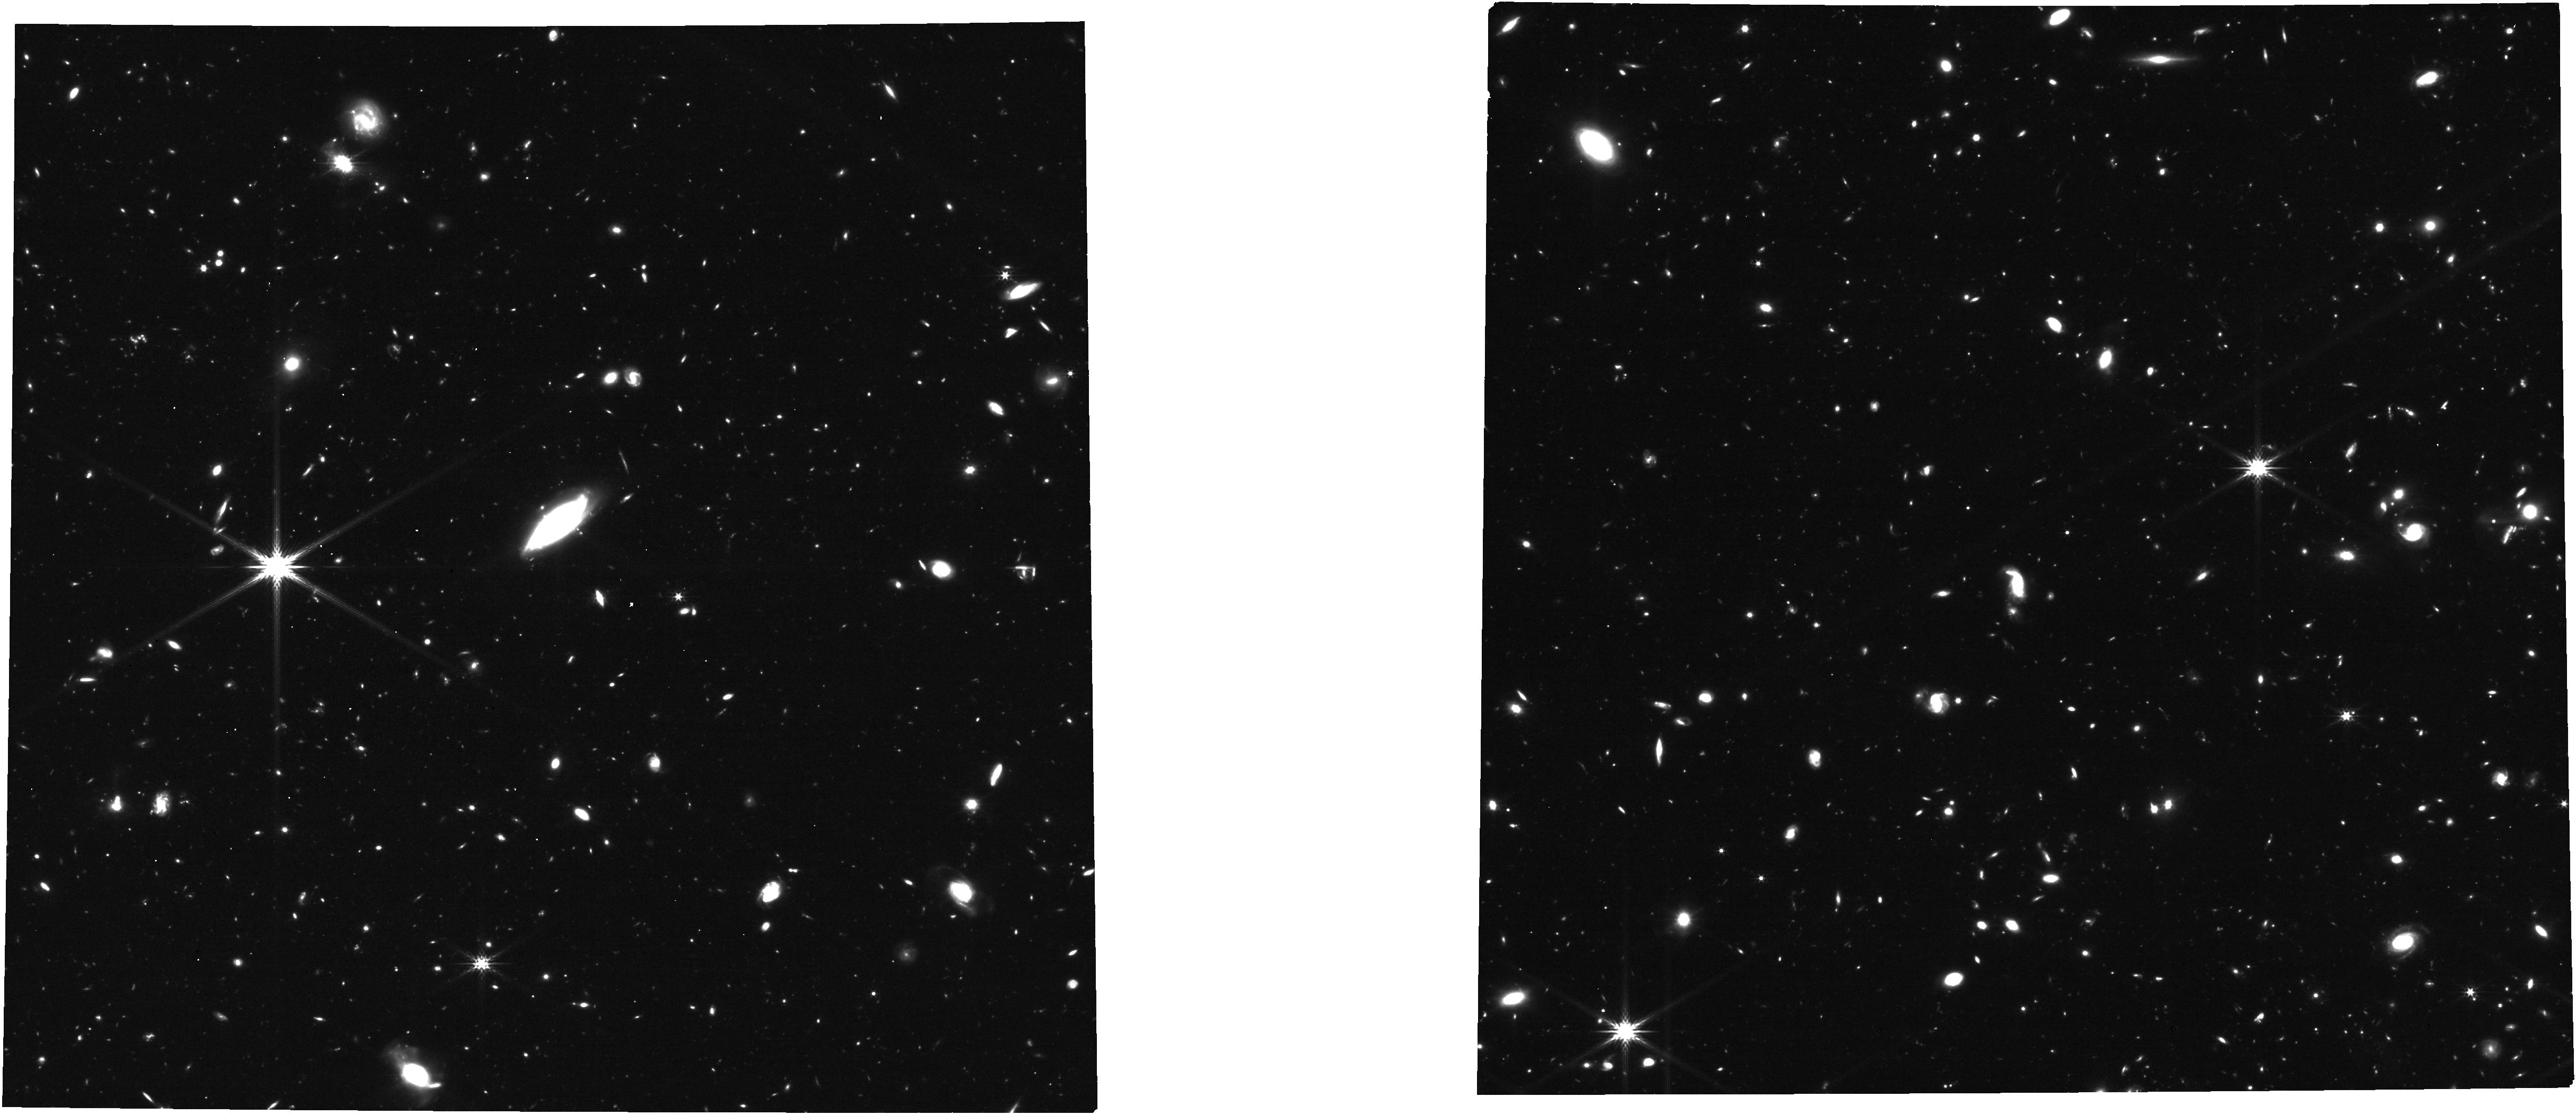
Target: QUASAR-SDSS-J0129-0035. Instrument: NIRCAM. Filter: F277W. Exposure: 1.4 h. Observation ID: jw01813-o005_t003_nircam_clear-f277w

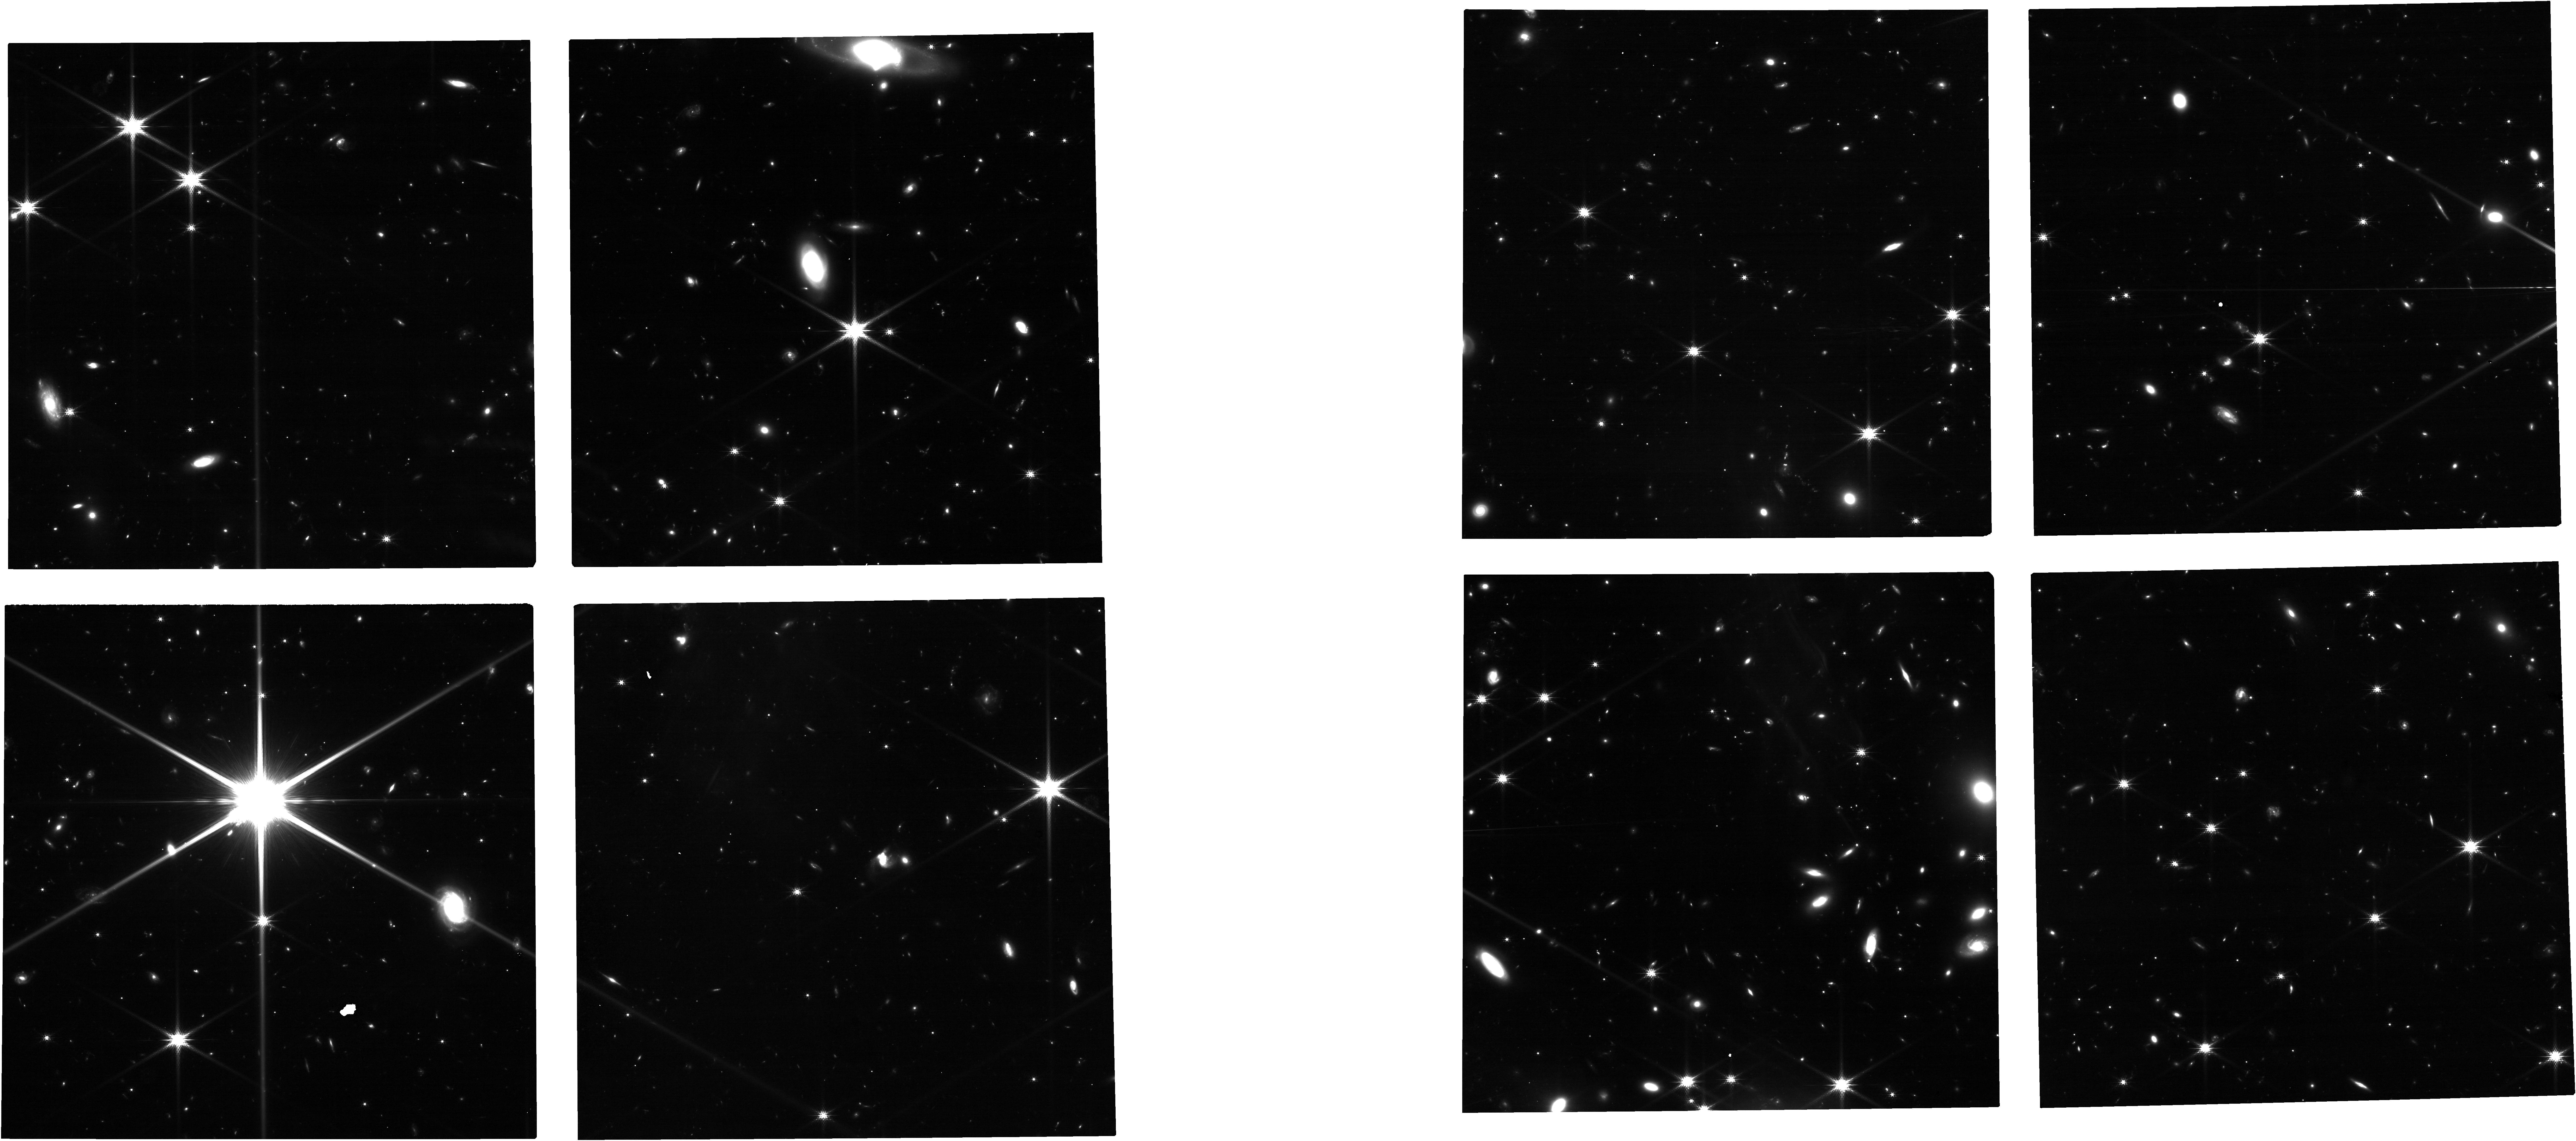
Target: QUASAR-SDSS-J2054-0005. Instrument: NIRCAM. Filter: F150W. Exposure: 2.1 h. Observation ID: jw01813-o001_t002_nircam_clear-f150w

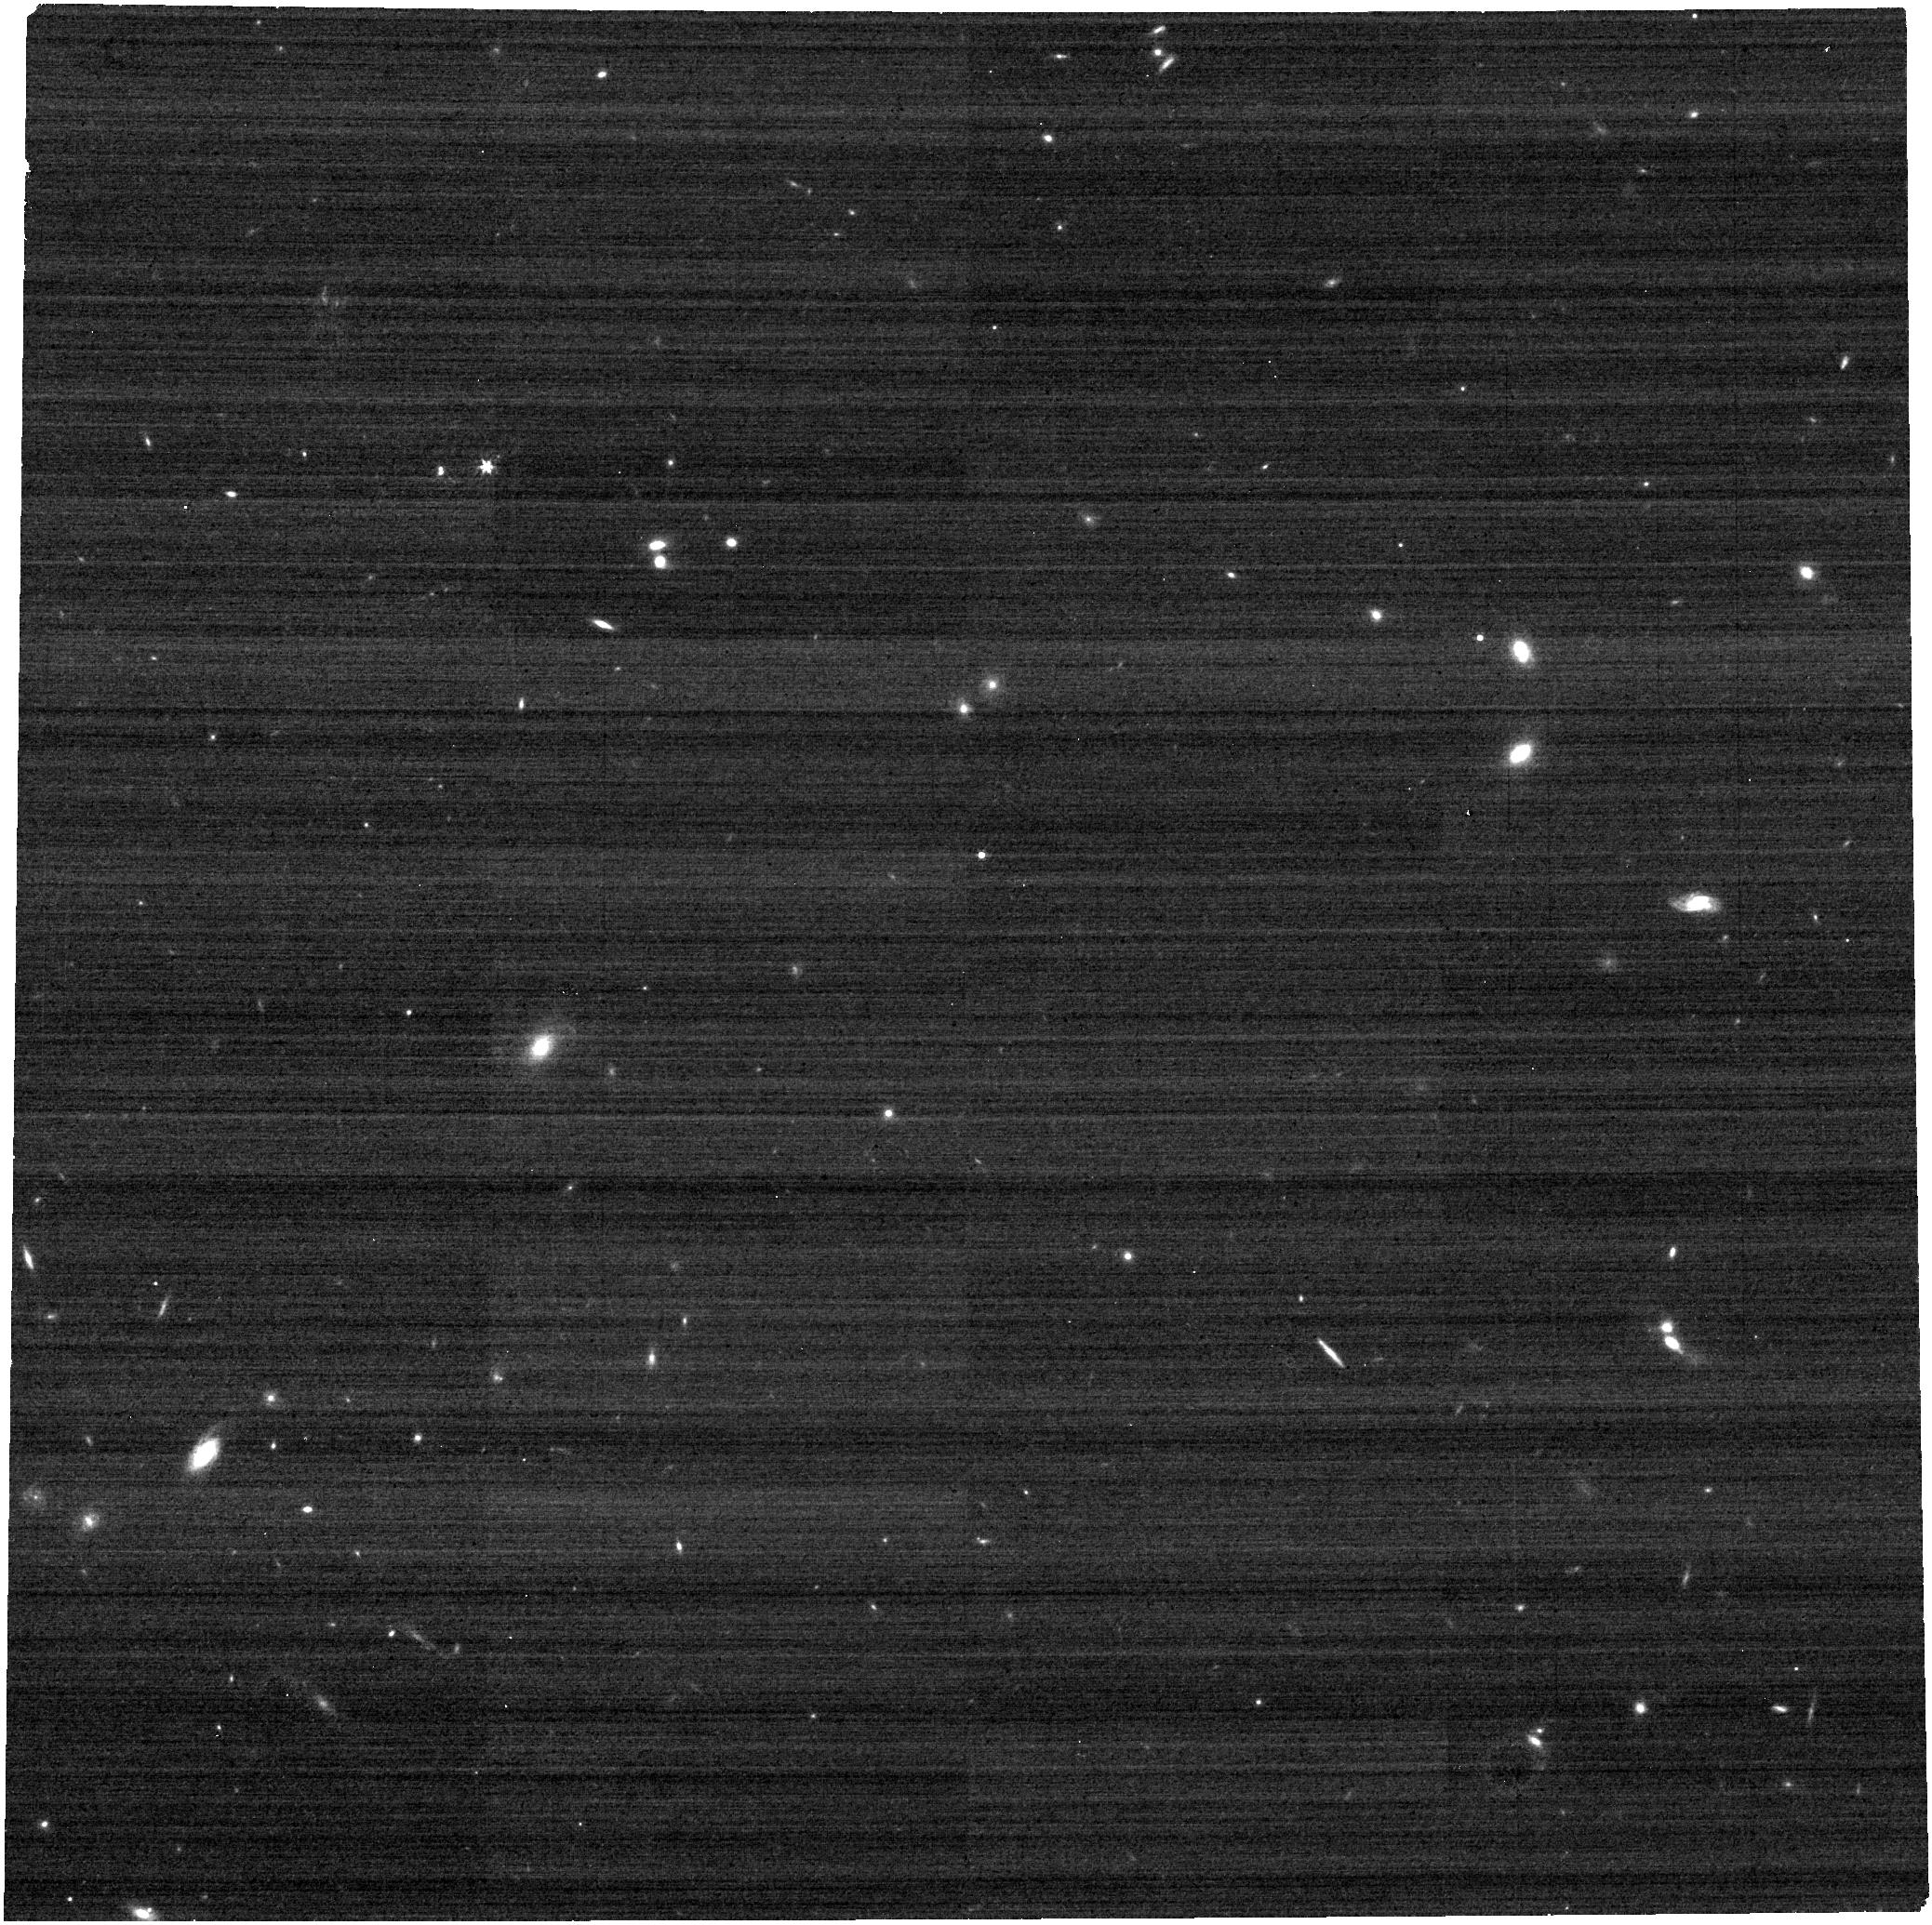
Target: PSF-STAR-SDSS-J0101+0007. Instrument: NIRCAM. Filter: F277W. Exposure: 9 min. Observation ID: jw01813-o004_t010_nircam_clear-f277w

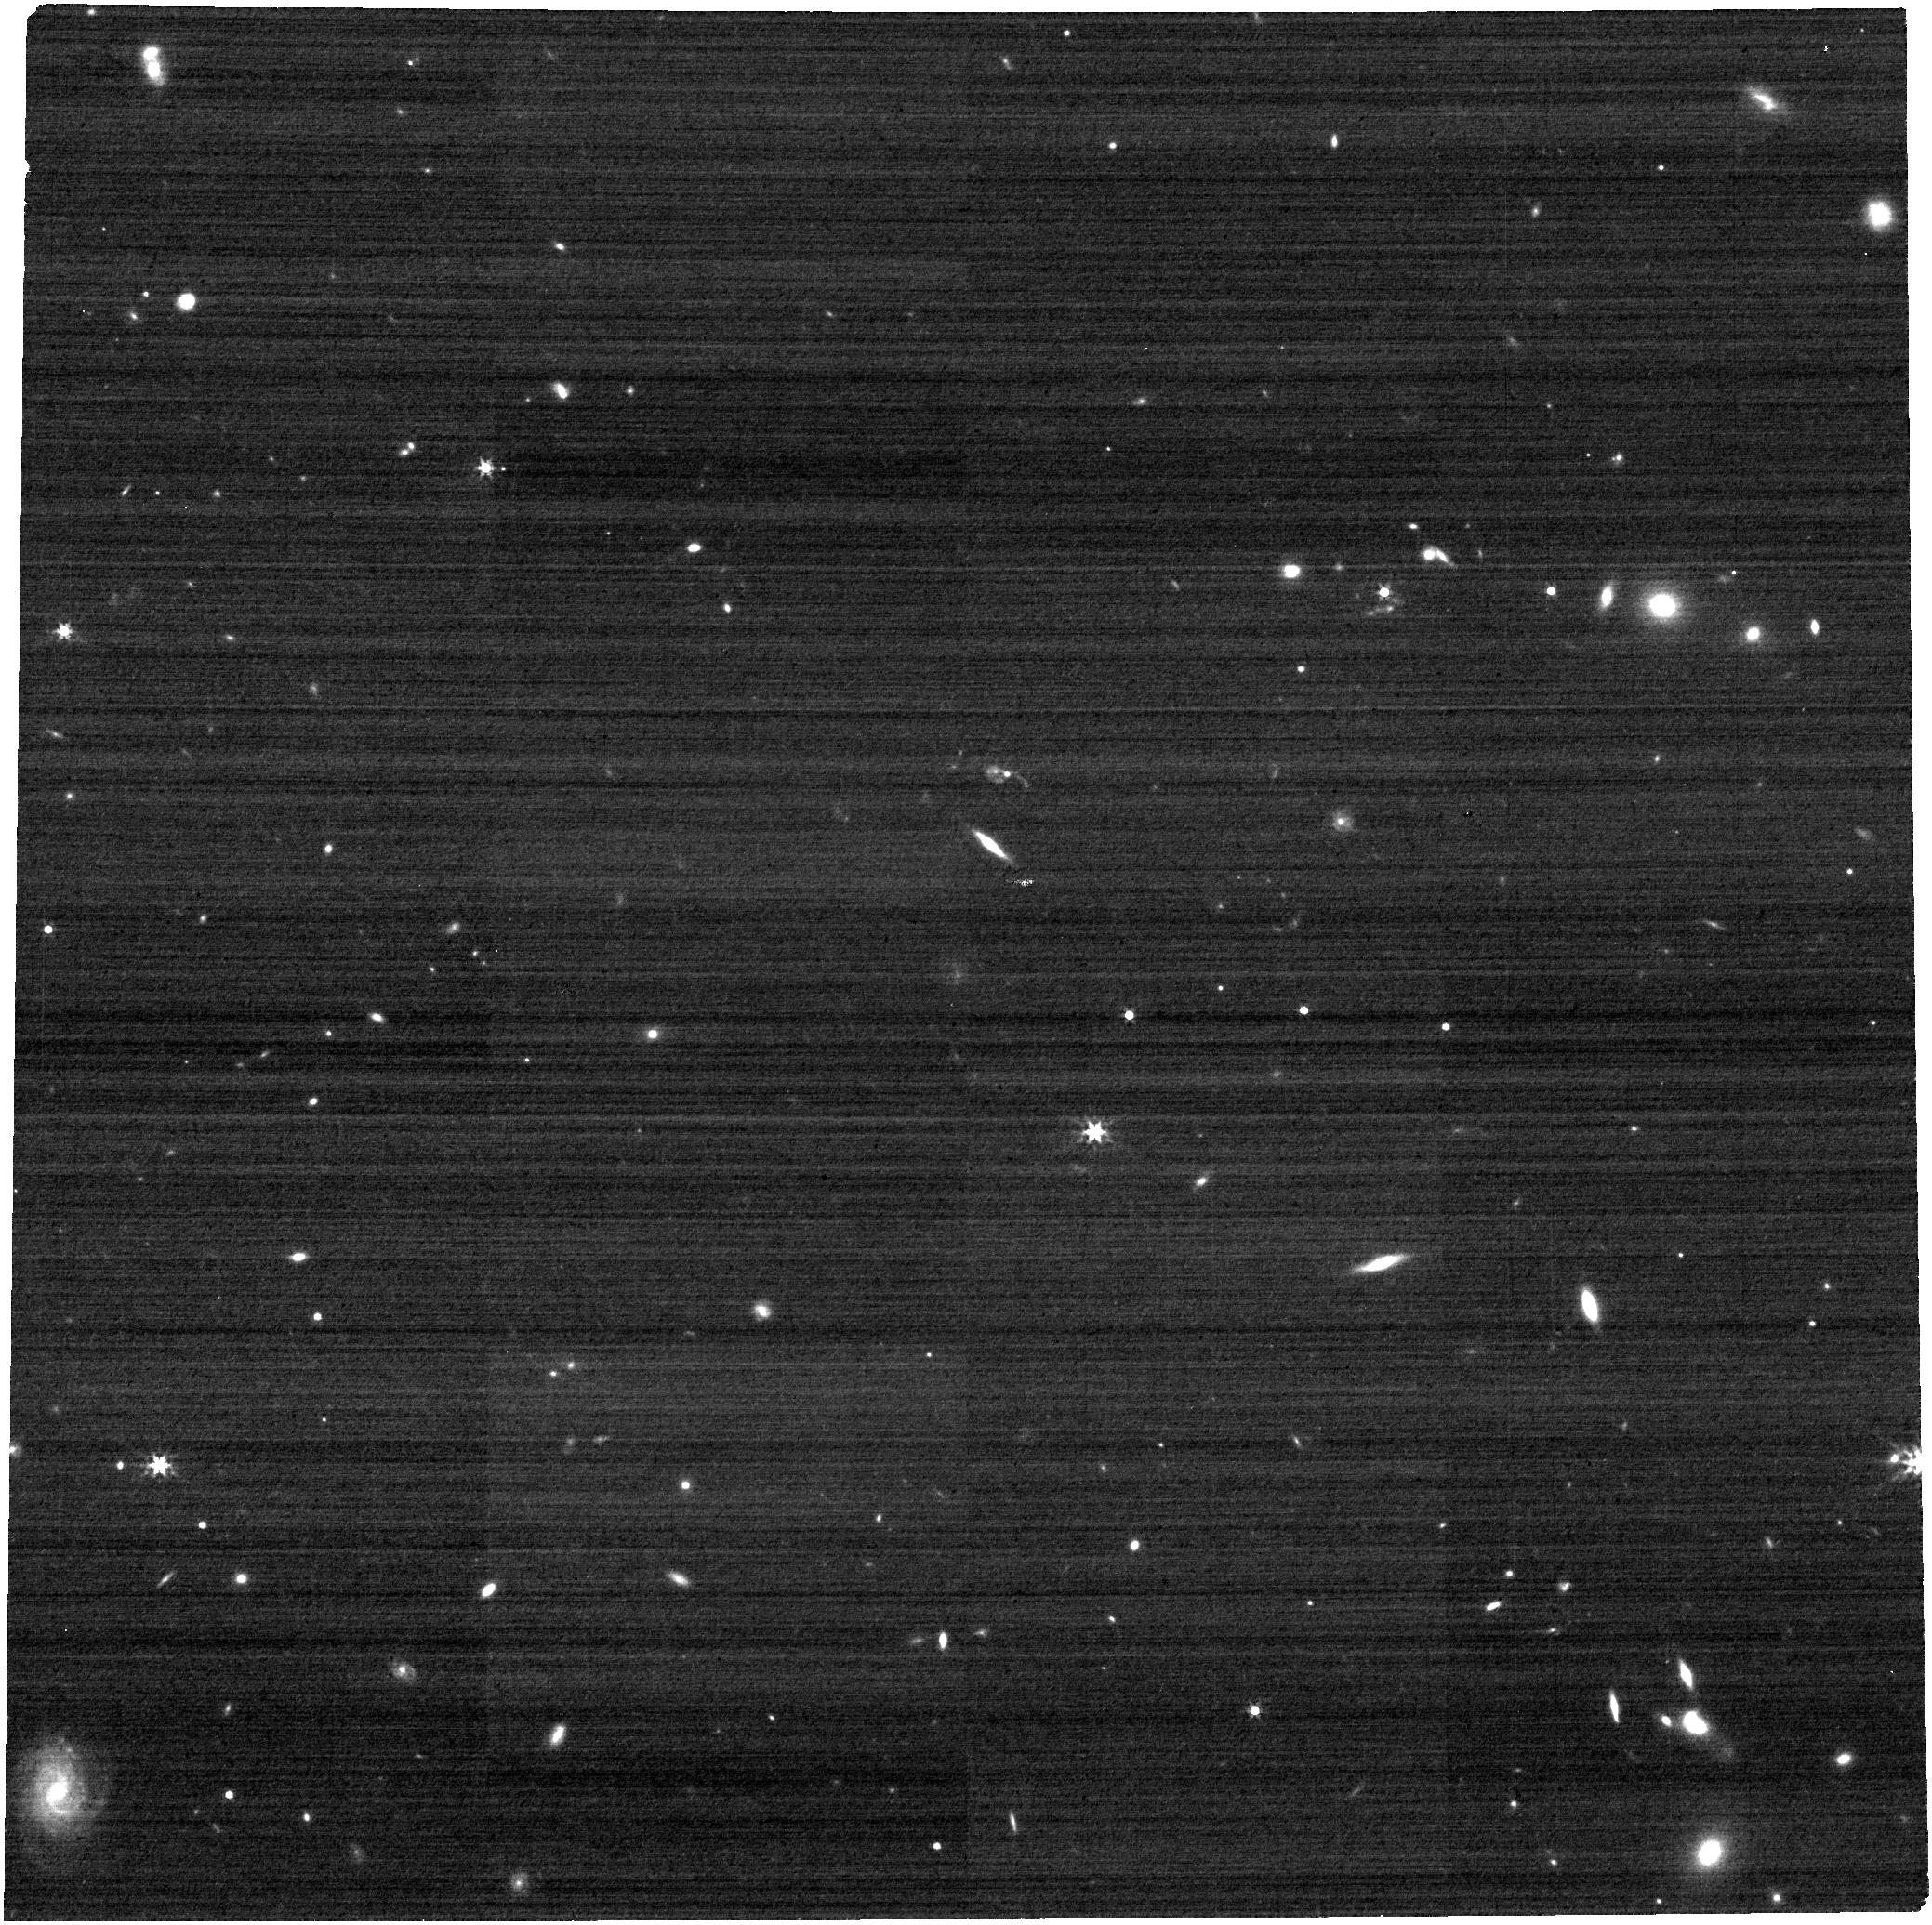
Target: PSF-STAR-SDSS-J2130+0028. Instrument: NIRCAM. Filter: F356W. Exposure: 9 min. Observation ID: jw01813-o002_t008_nircam_clear-f356w

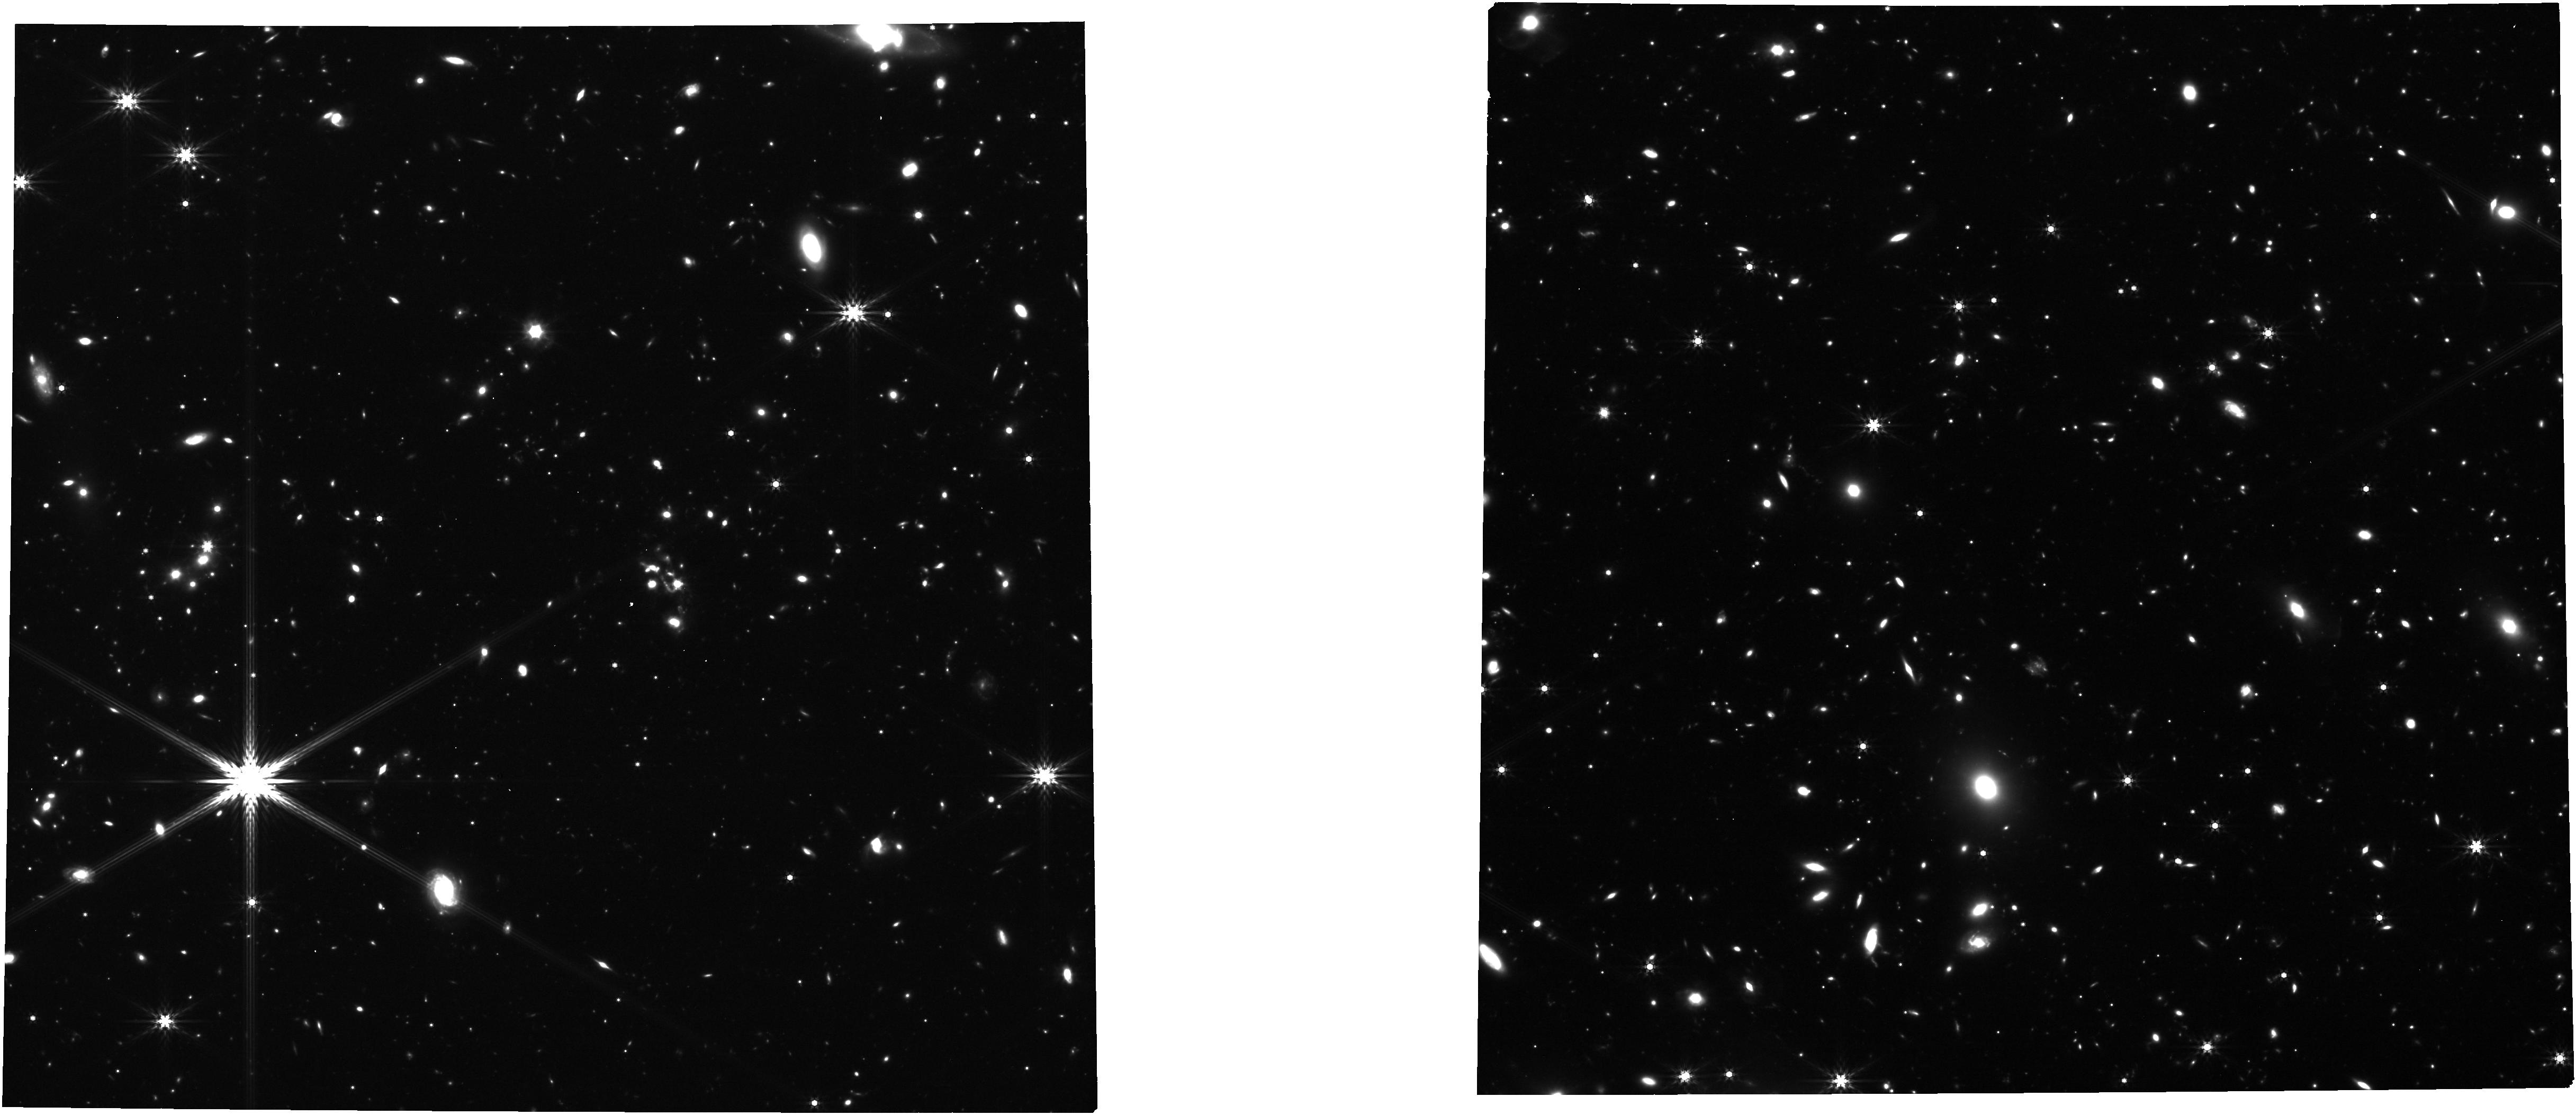
Target: QUASAR-SDSS-J2054-0005. Instrument: NIRCAM. Filter: F444W. Exposure: 1.4 h. Observation ID: jw01813-o001_t002_nircam_clear-f444w

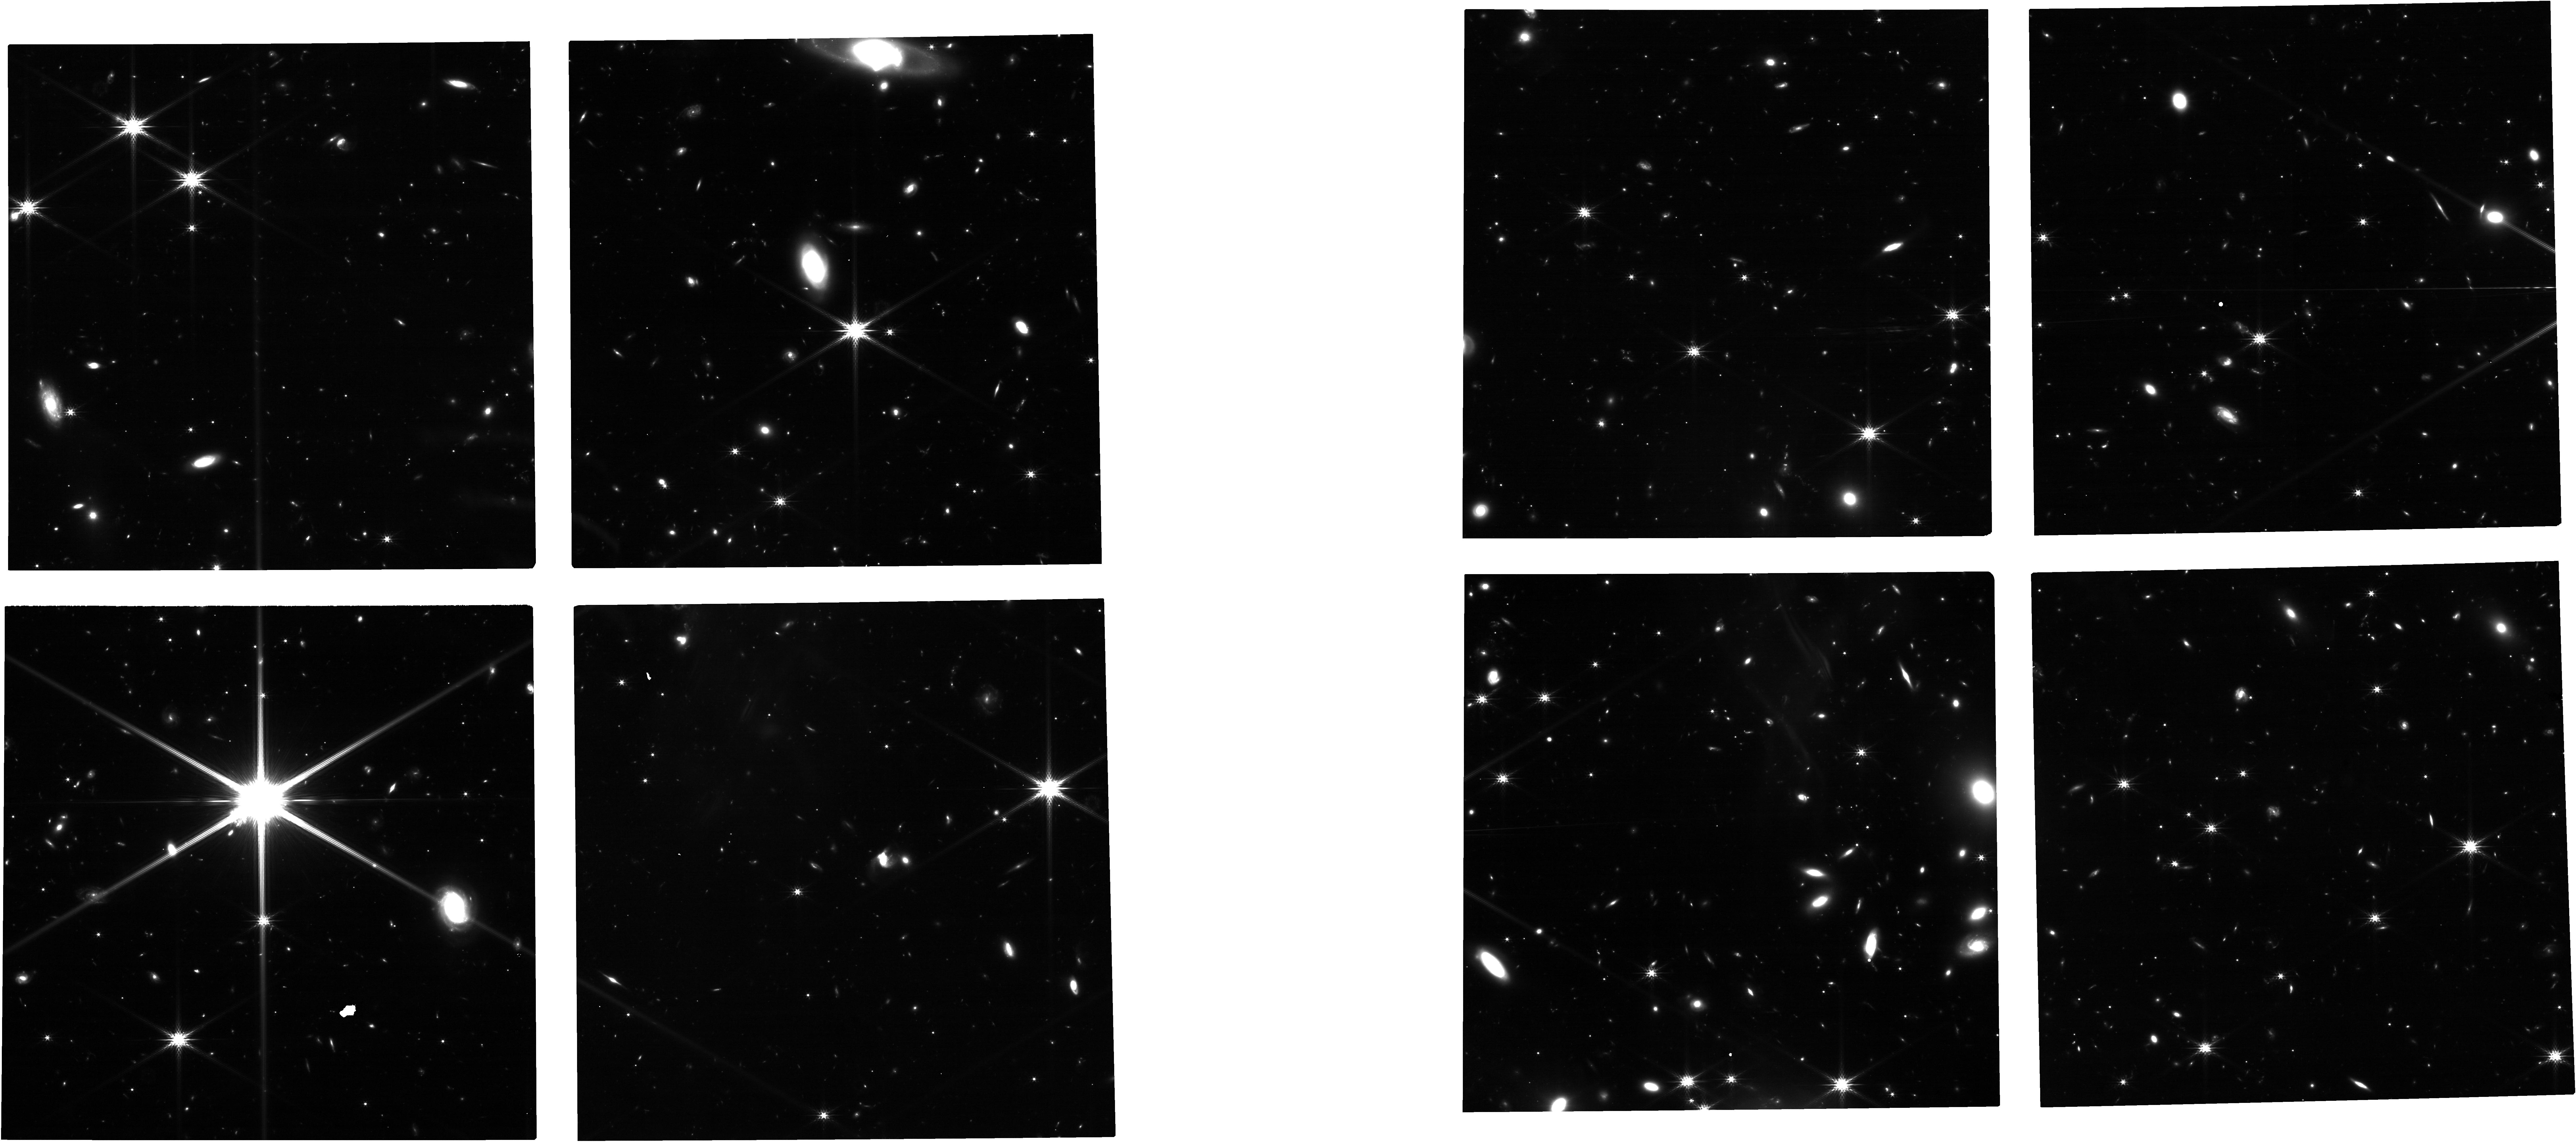
Target: QUASAR-SDSS-J2054-0005. Instrument: NIRCAM. Filter: F200W. Exposure: 2.1 h. Observation ID: jw01813-o001_t002_nircam_clear-f200w

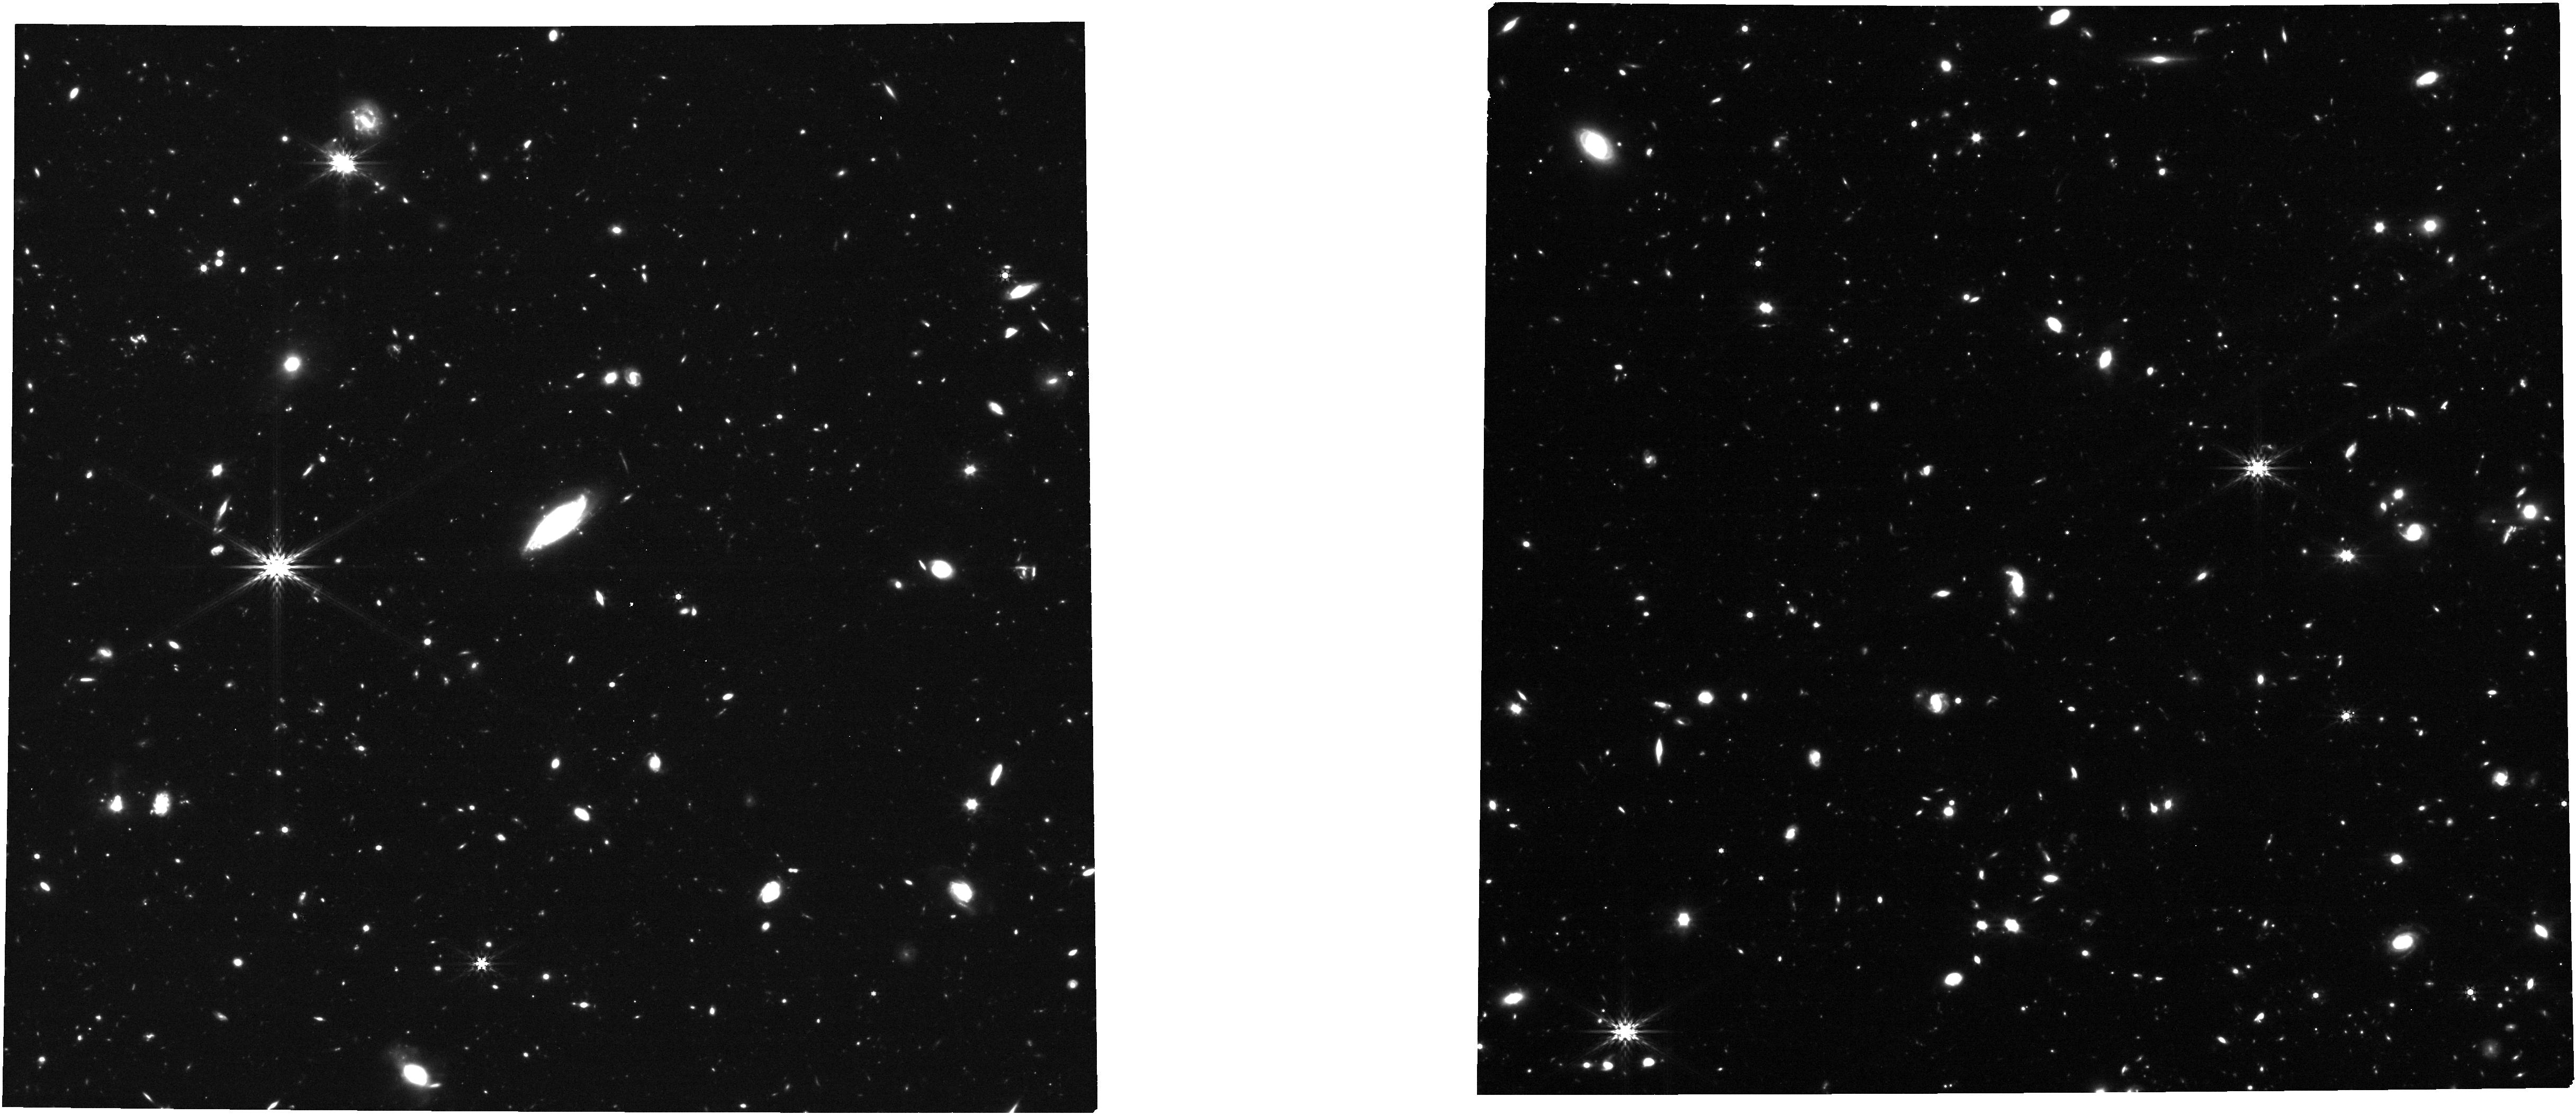
Target: QUASAR-SDSS-J0129-0035. Instrument: NIRCAM. Filter: F444W. Exposure: 1.4 h. Observation ID: jw01813-o005_t003_nircam_clear-f444w

Unveiling Stellar Light from Host Galaxies of z~6 Quasars (PI: Marshall, Madeline)

We propose to observe two z~6 quasars with NIRCam to prove the detectability of their host galaxies. High-z quasars outshine their hosts at rest frame UV/optical wavelengths. Observing the underlying host galaxy emission has eluded HST, even with advanced PSF-modelling techniques. However, detailed simulations predict that the improved resolution of JWST/NIRCam will result in successful detections of these host galaxies for the first time, with our observational strategy predicted to yield optimal detections. The two quasars selected for this pilot program were comprehensively studied with HST and ALMA, and are expected to have relatively low contrast between the quasar and host, improving detectability. The proposed pilot program will demonstrate the capability of JWST to observe high-z quasar host galaxies, and provide valuable insight into the growth of black holes and galaxies in the early Universe, and of the relationships between black holes and their host galaxies. With these NIRCam data we will: (a) Characterize the rest frame UV/optical SEDs of these quasar host galaxies, determining their star formation histories and dust content (b) Determine the stellar mass of the hosts, allowing us to measure the black hole–stellar mass ratio for high-z quasars for the first time (c) Compare the stellar (JWST) and gas (ALMA) properties of the galaxies such as their star formation rates, sizes, morphologies and masses, to see the full picture of these host galaxies (d) Study the environments of these high-z quasars, photometrically identifying and characterizing any potential companion galaxies.